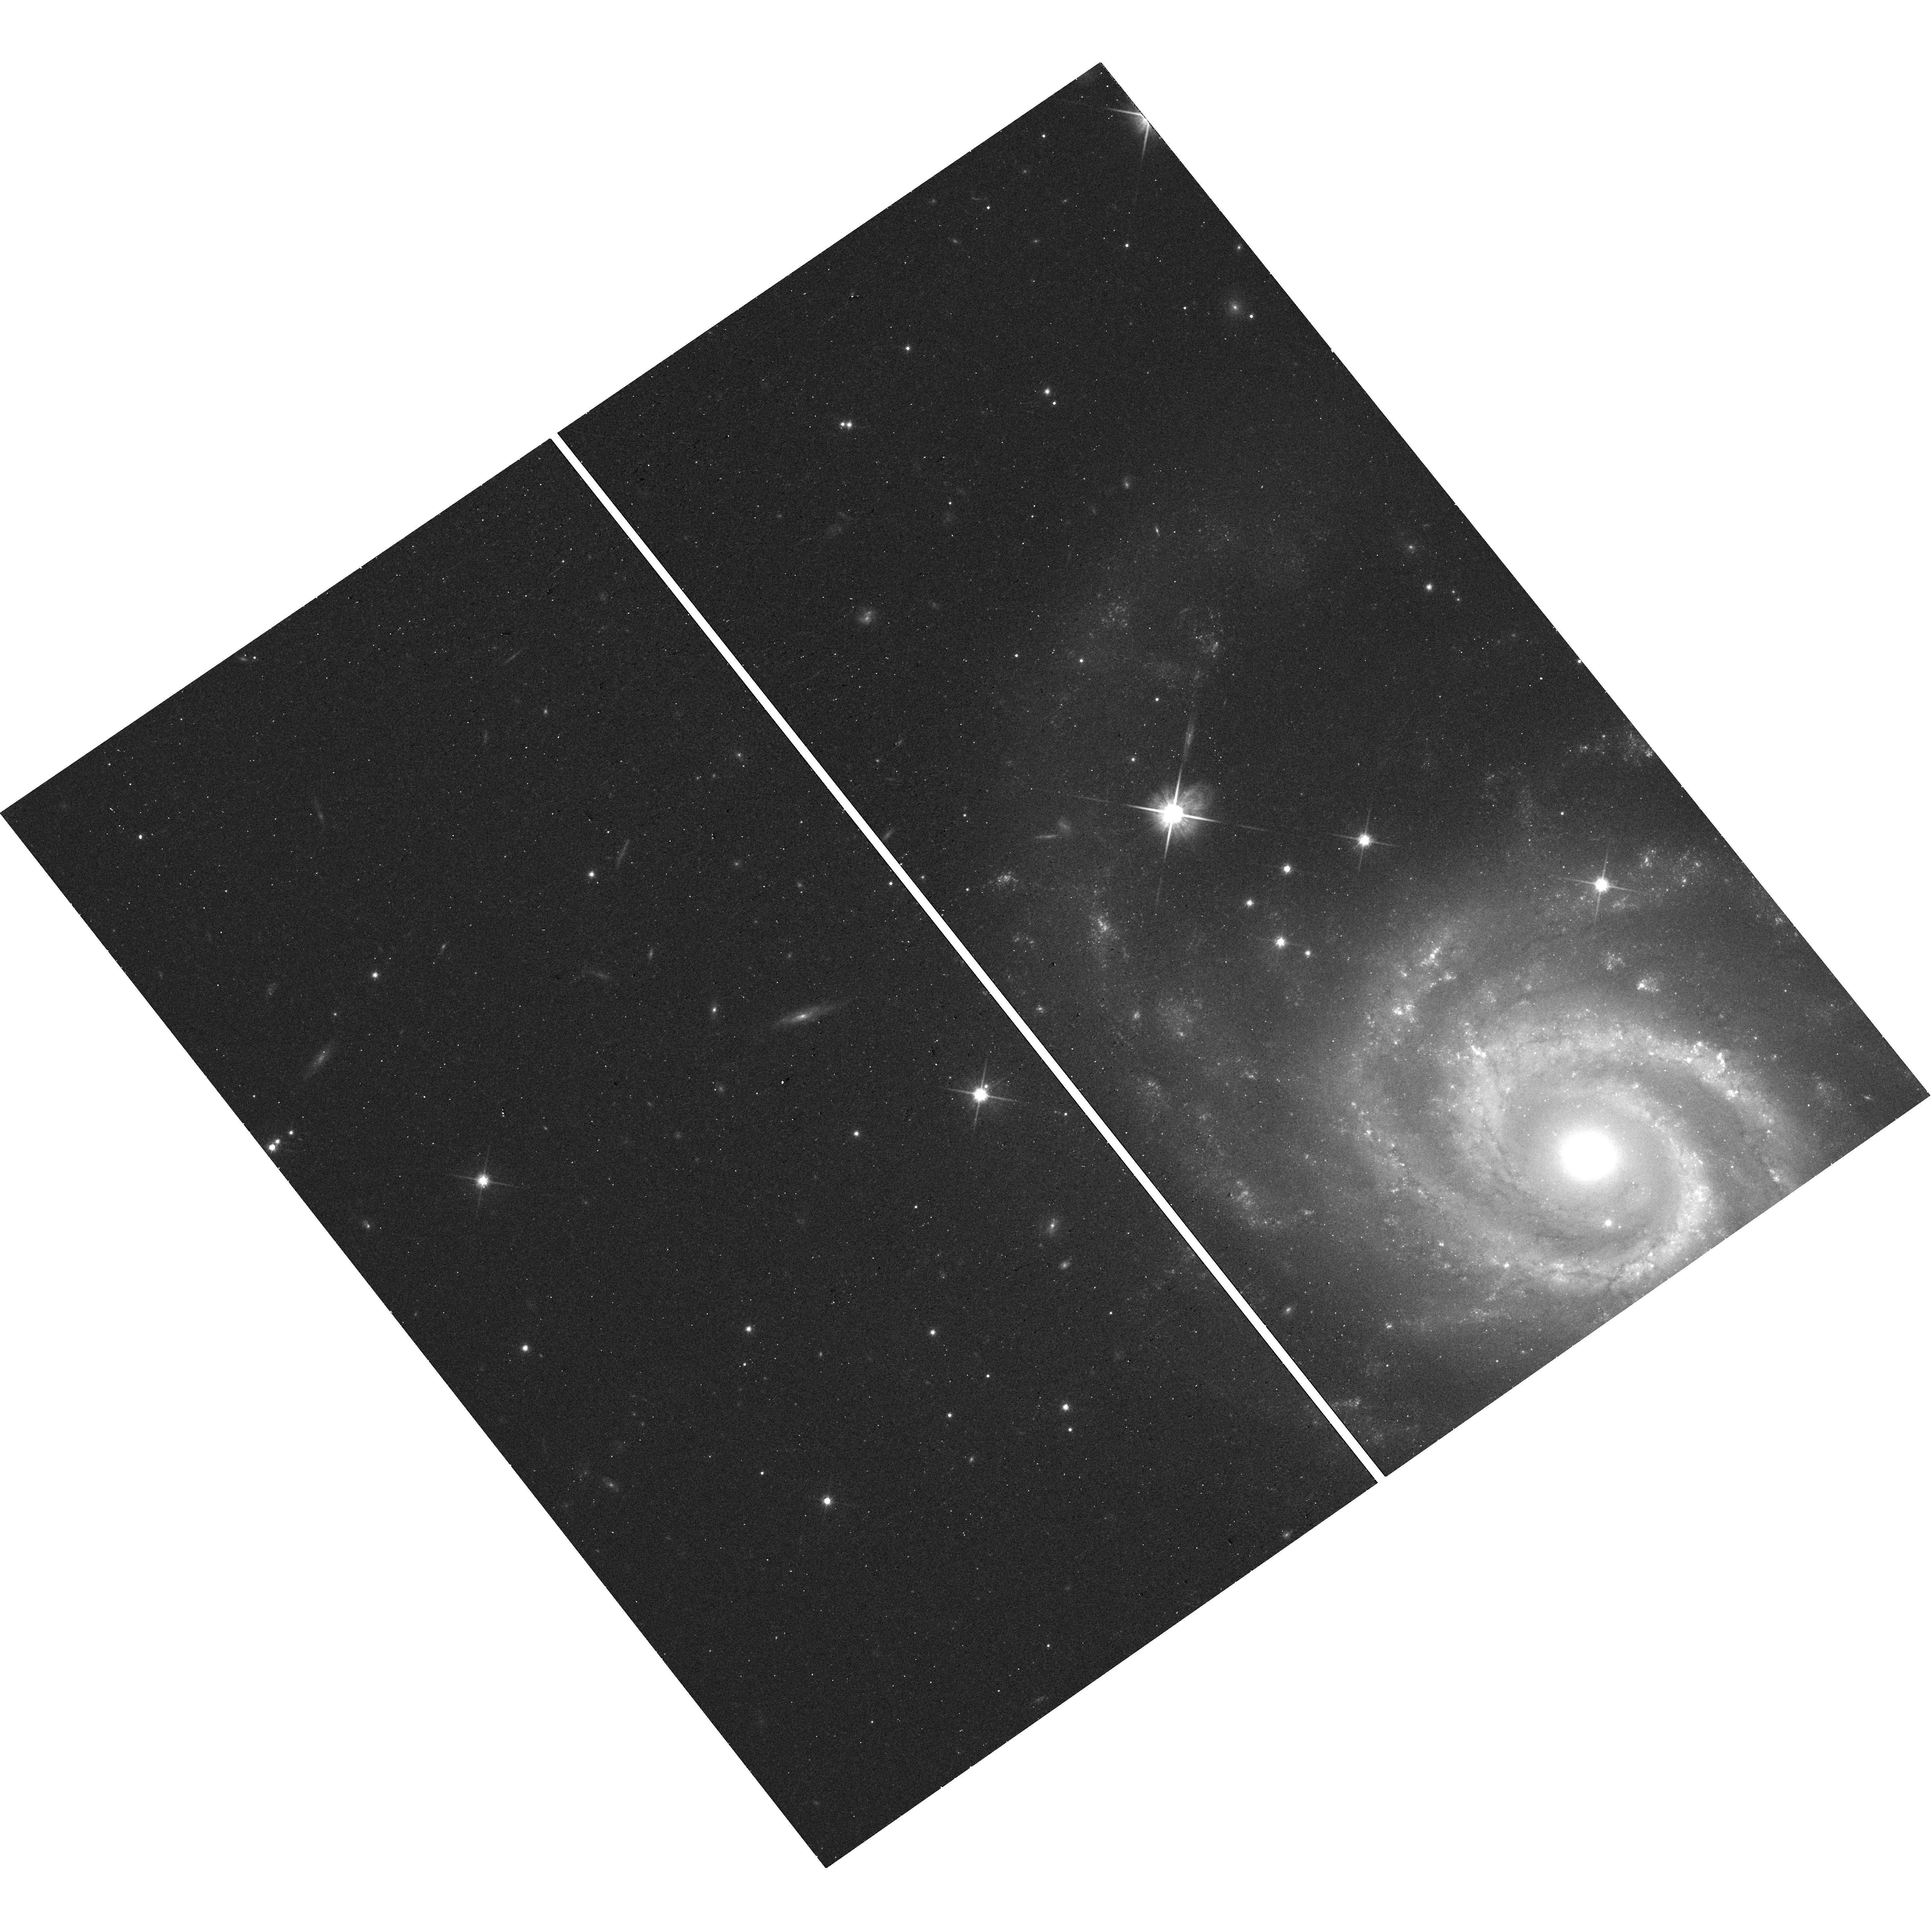
Target: SN2017GBB. Instrument: WFC3/UVIS. Filter: F814W. Exposure: 13 min. Observation ID: hst_16239_17_wfc3_uvis_f814w_ieec17

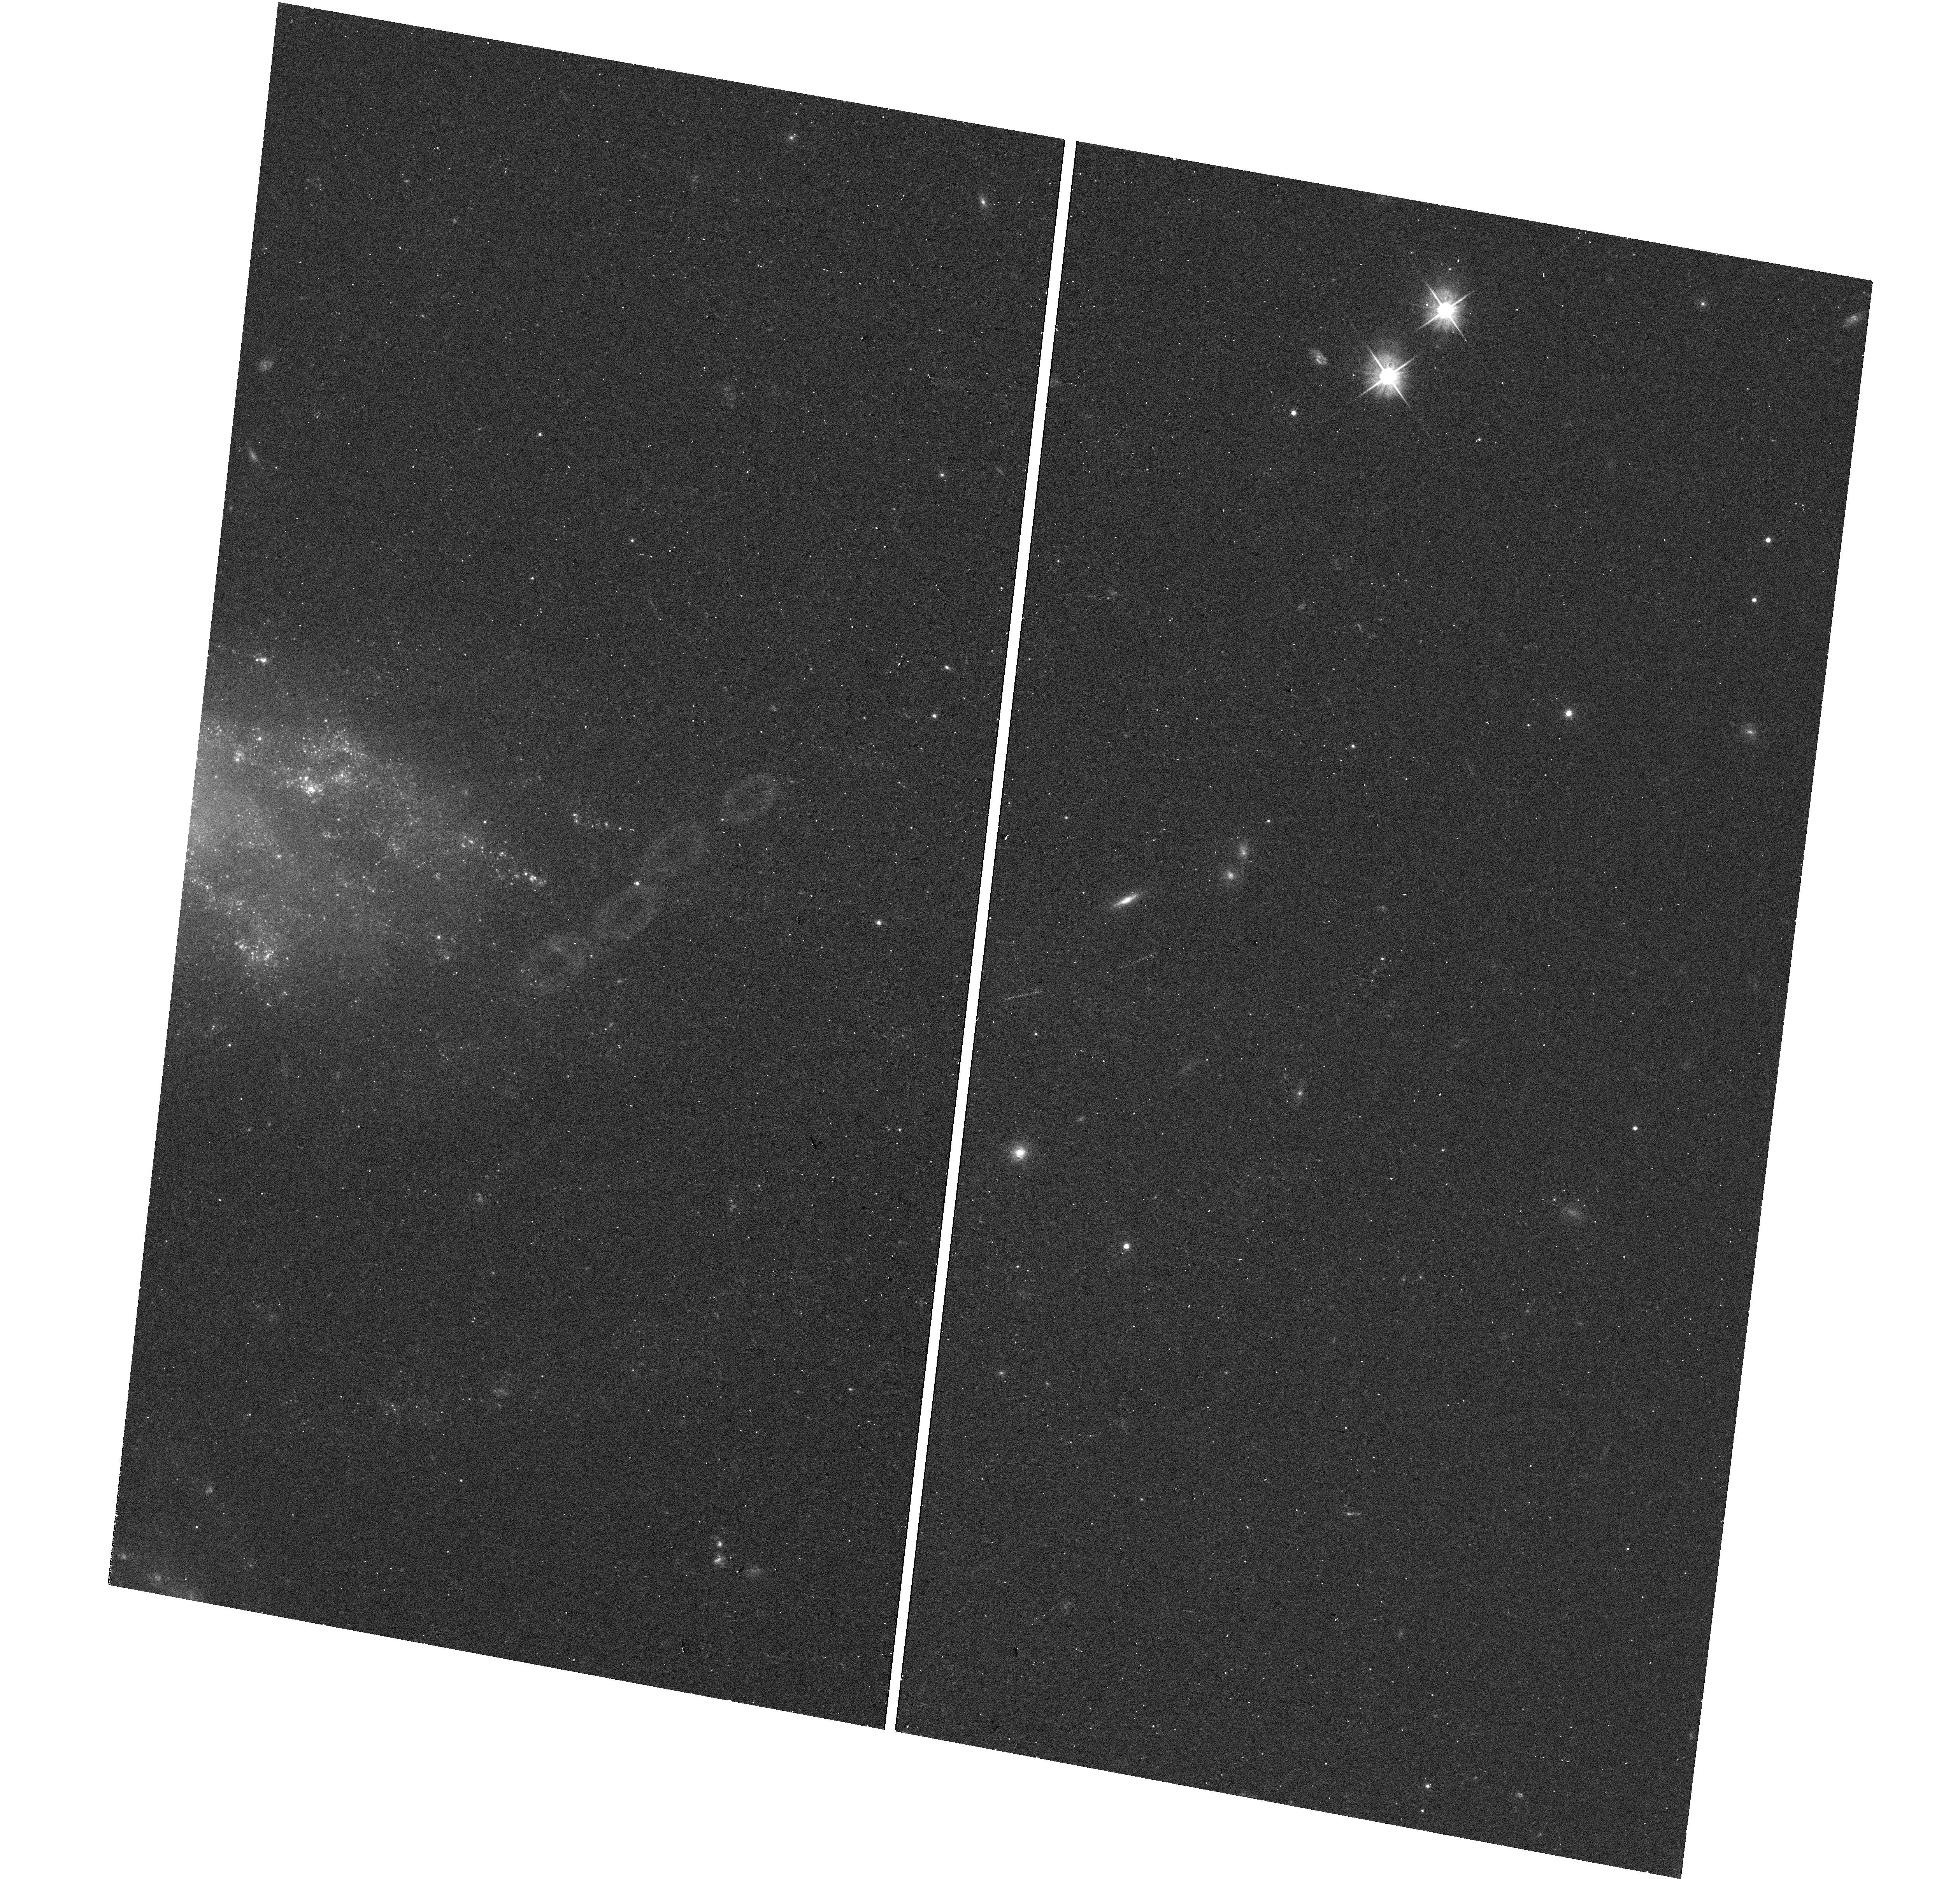
Target: SN2020MJM. Instrument: WFC3/UVIS. Filter: F555W. Exposure: 12 min. Observation ID: hst_16239_73_wfc3_uvis_f555w_ieec73

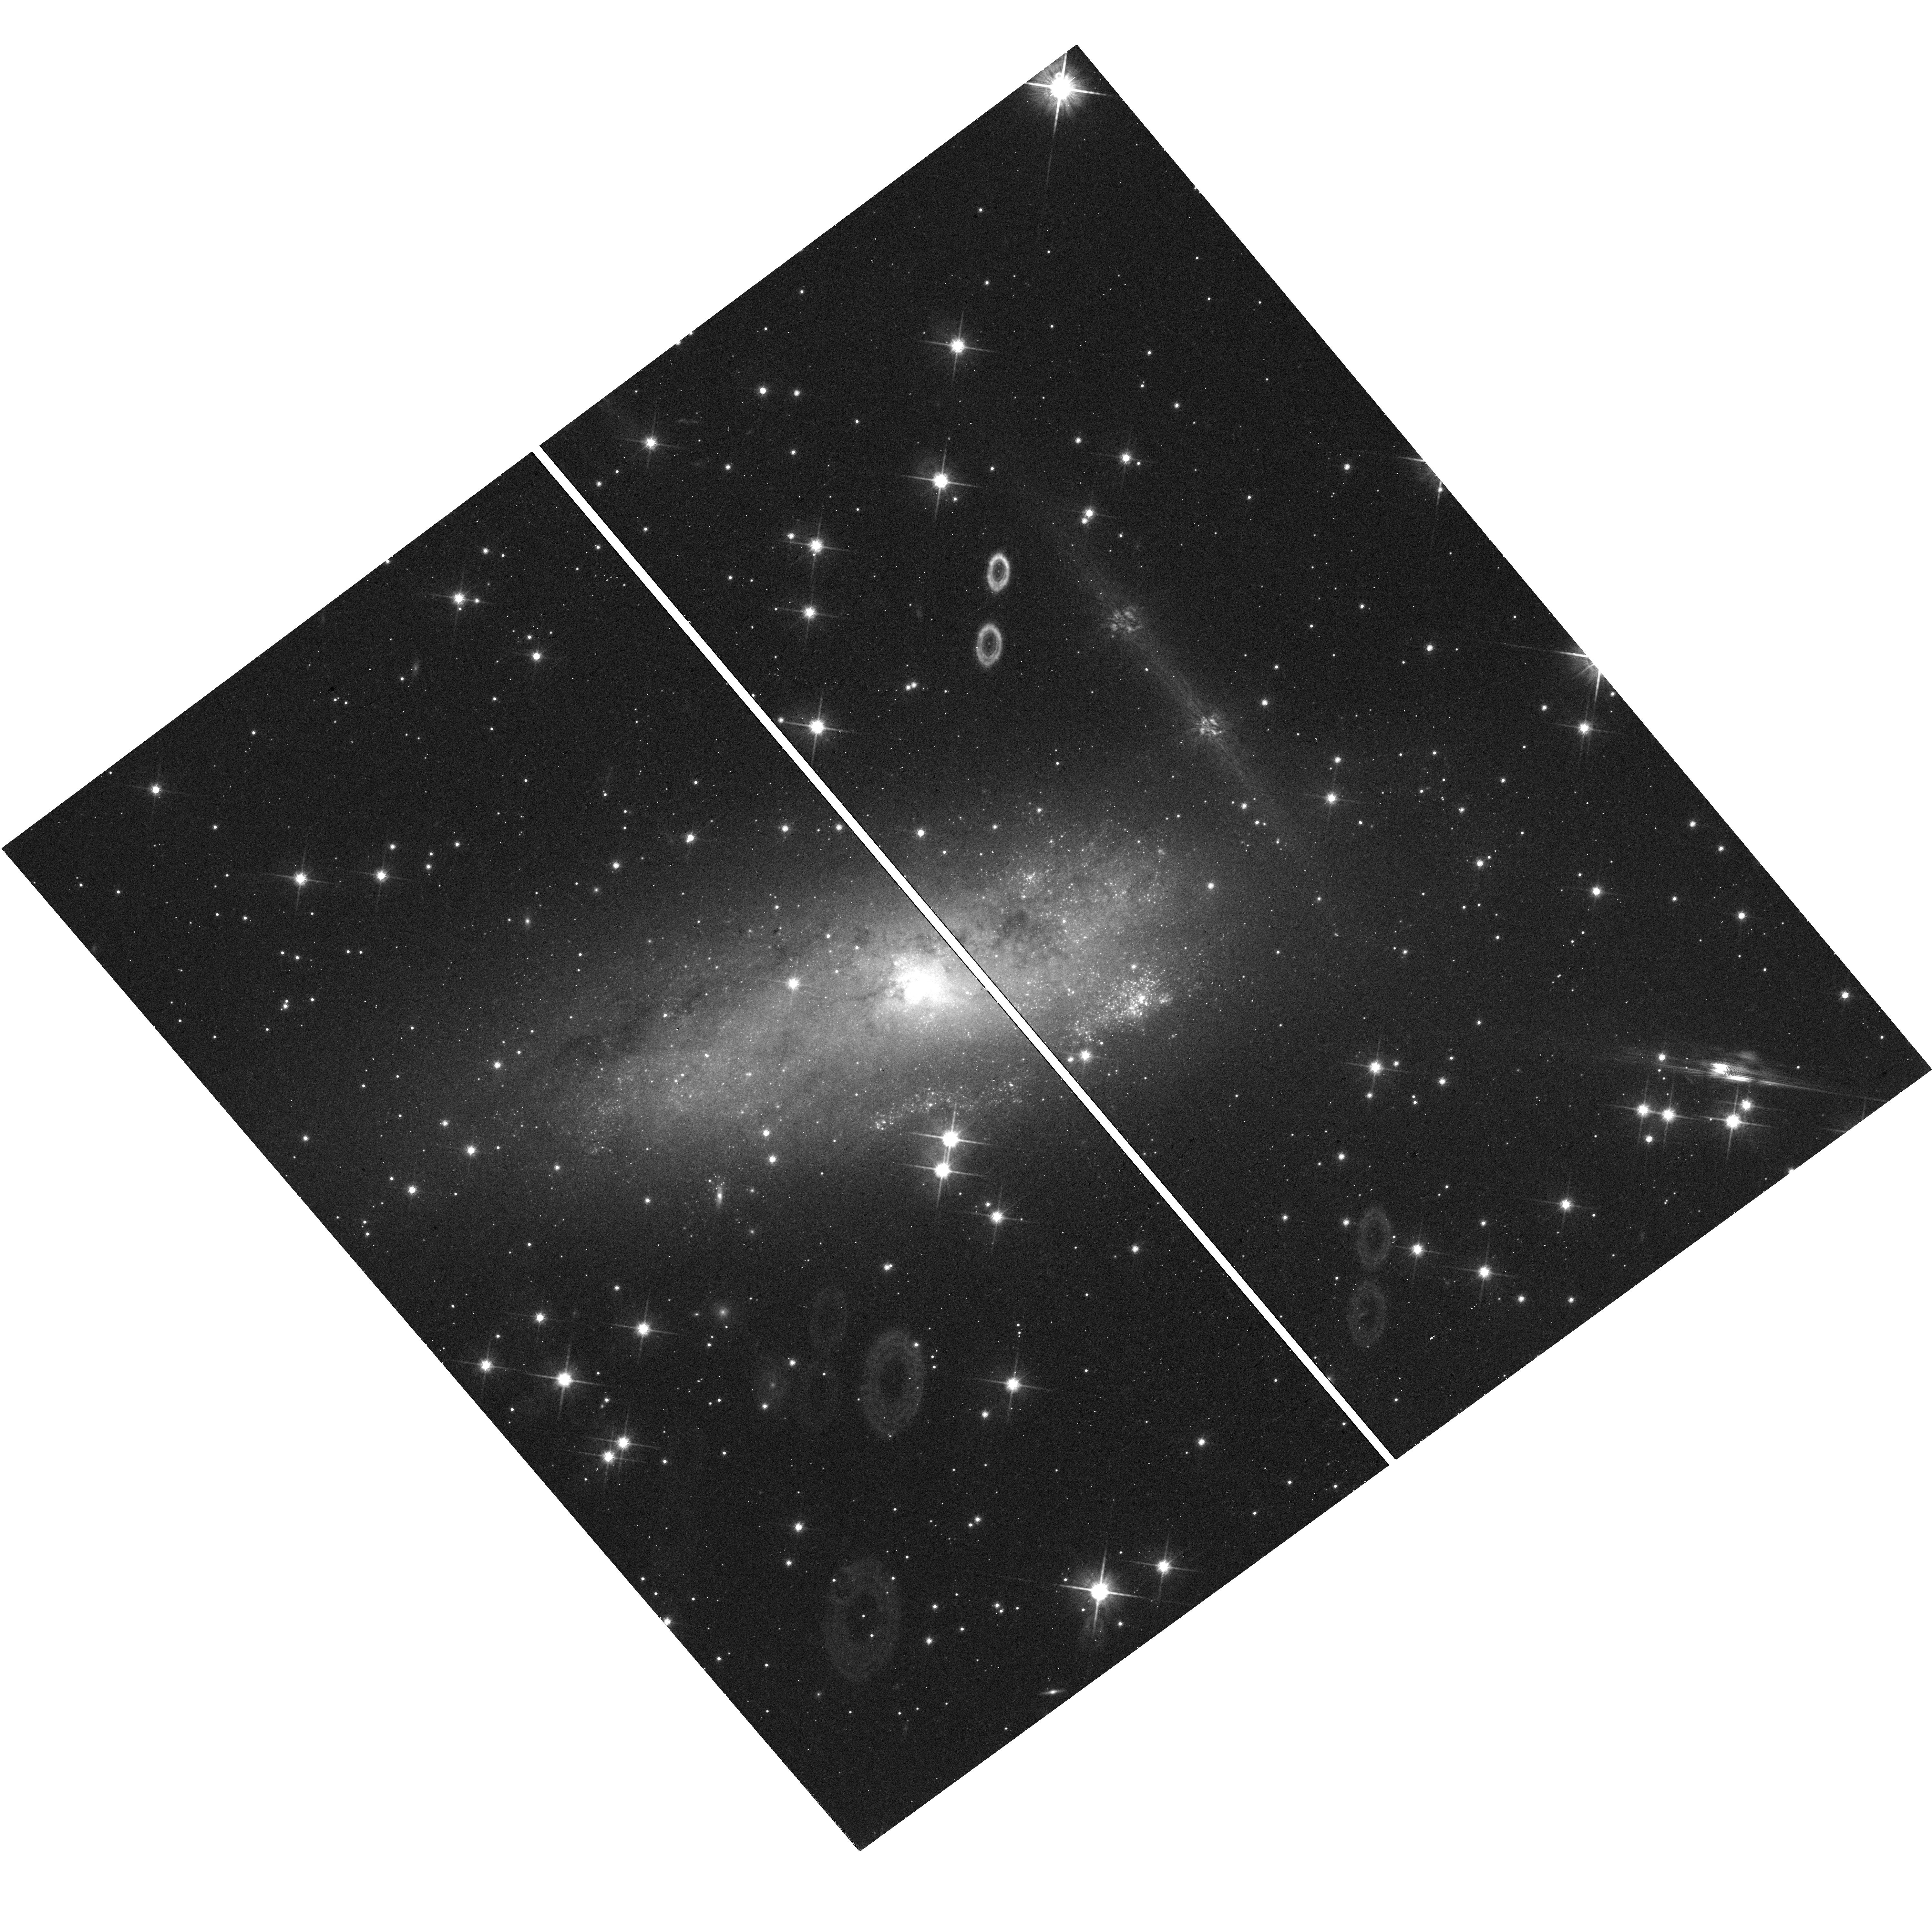
Target: SN2019EJJ. Instrument: WFC3/UVIS. Filter: F814W. Exposure: 13 min. Observation ID: hst_16239_52_wfc3_uvis_f814w_ieec52

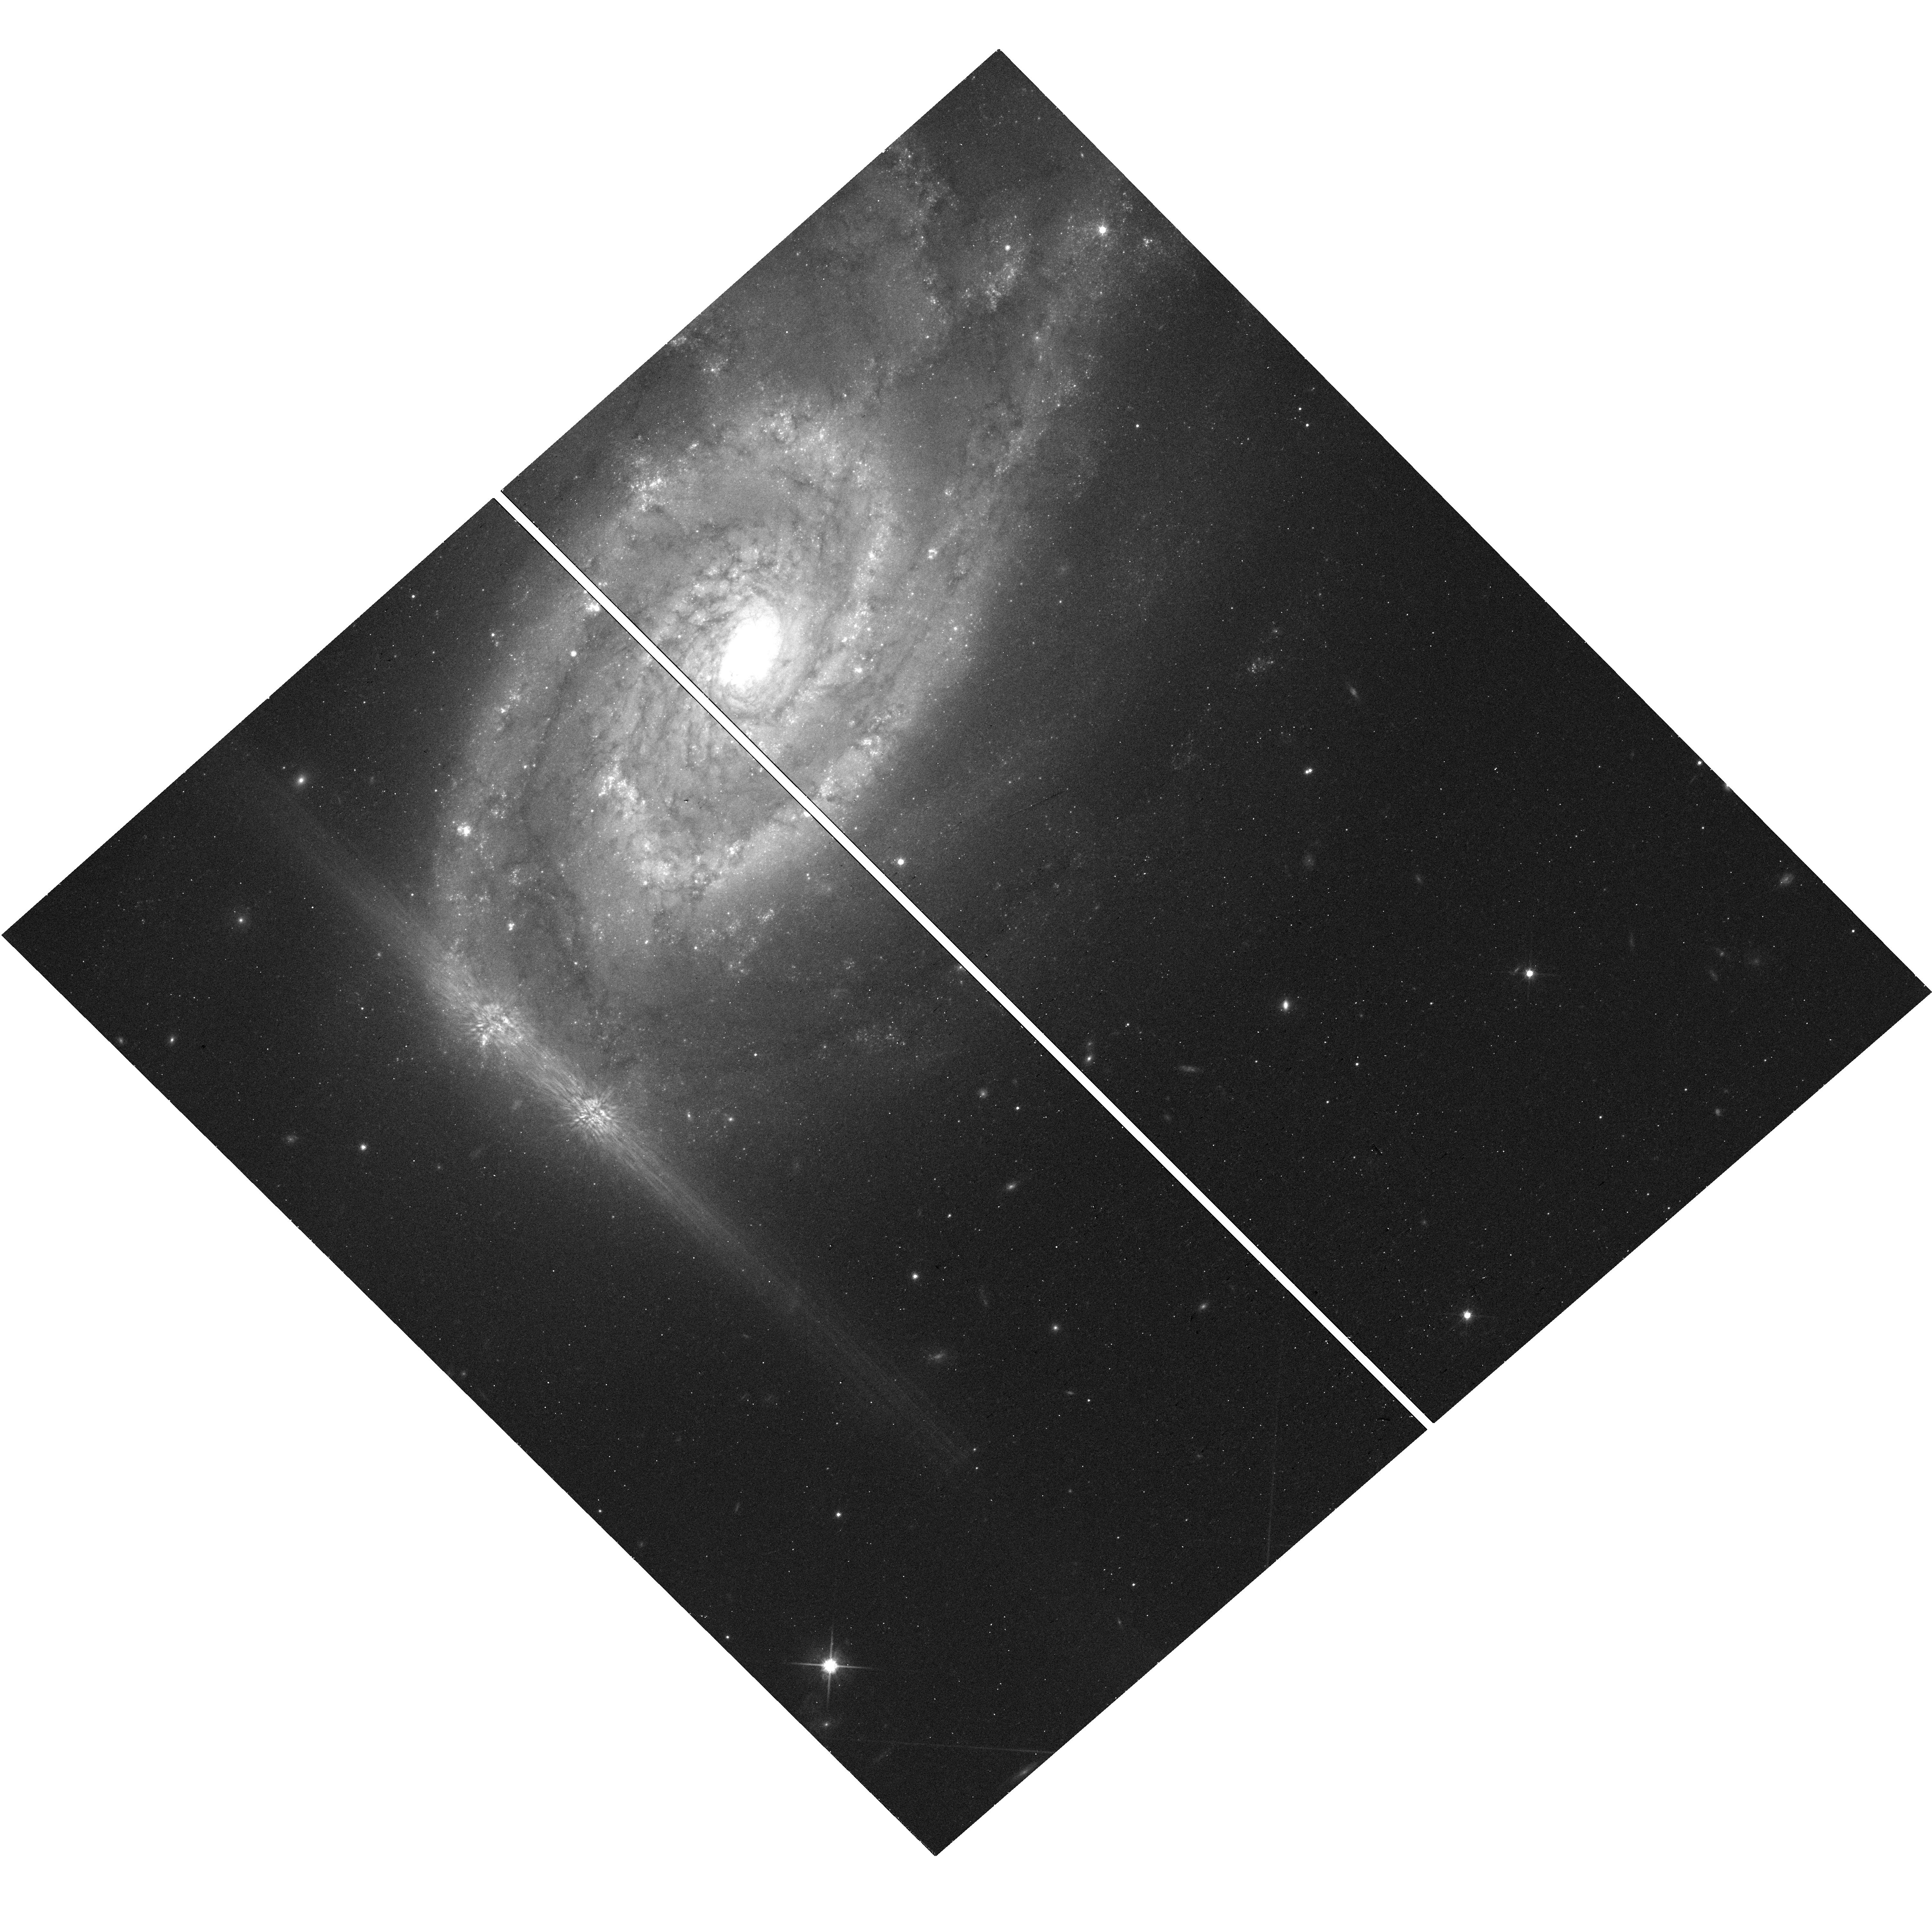
Target: SN2017ERP. Instrument: WFC3/UVIS. Filter: F814W. Exposure: 13 min. Observation ID: hst_16239_67_wfc3_uvis_f814w_ieec67

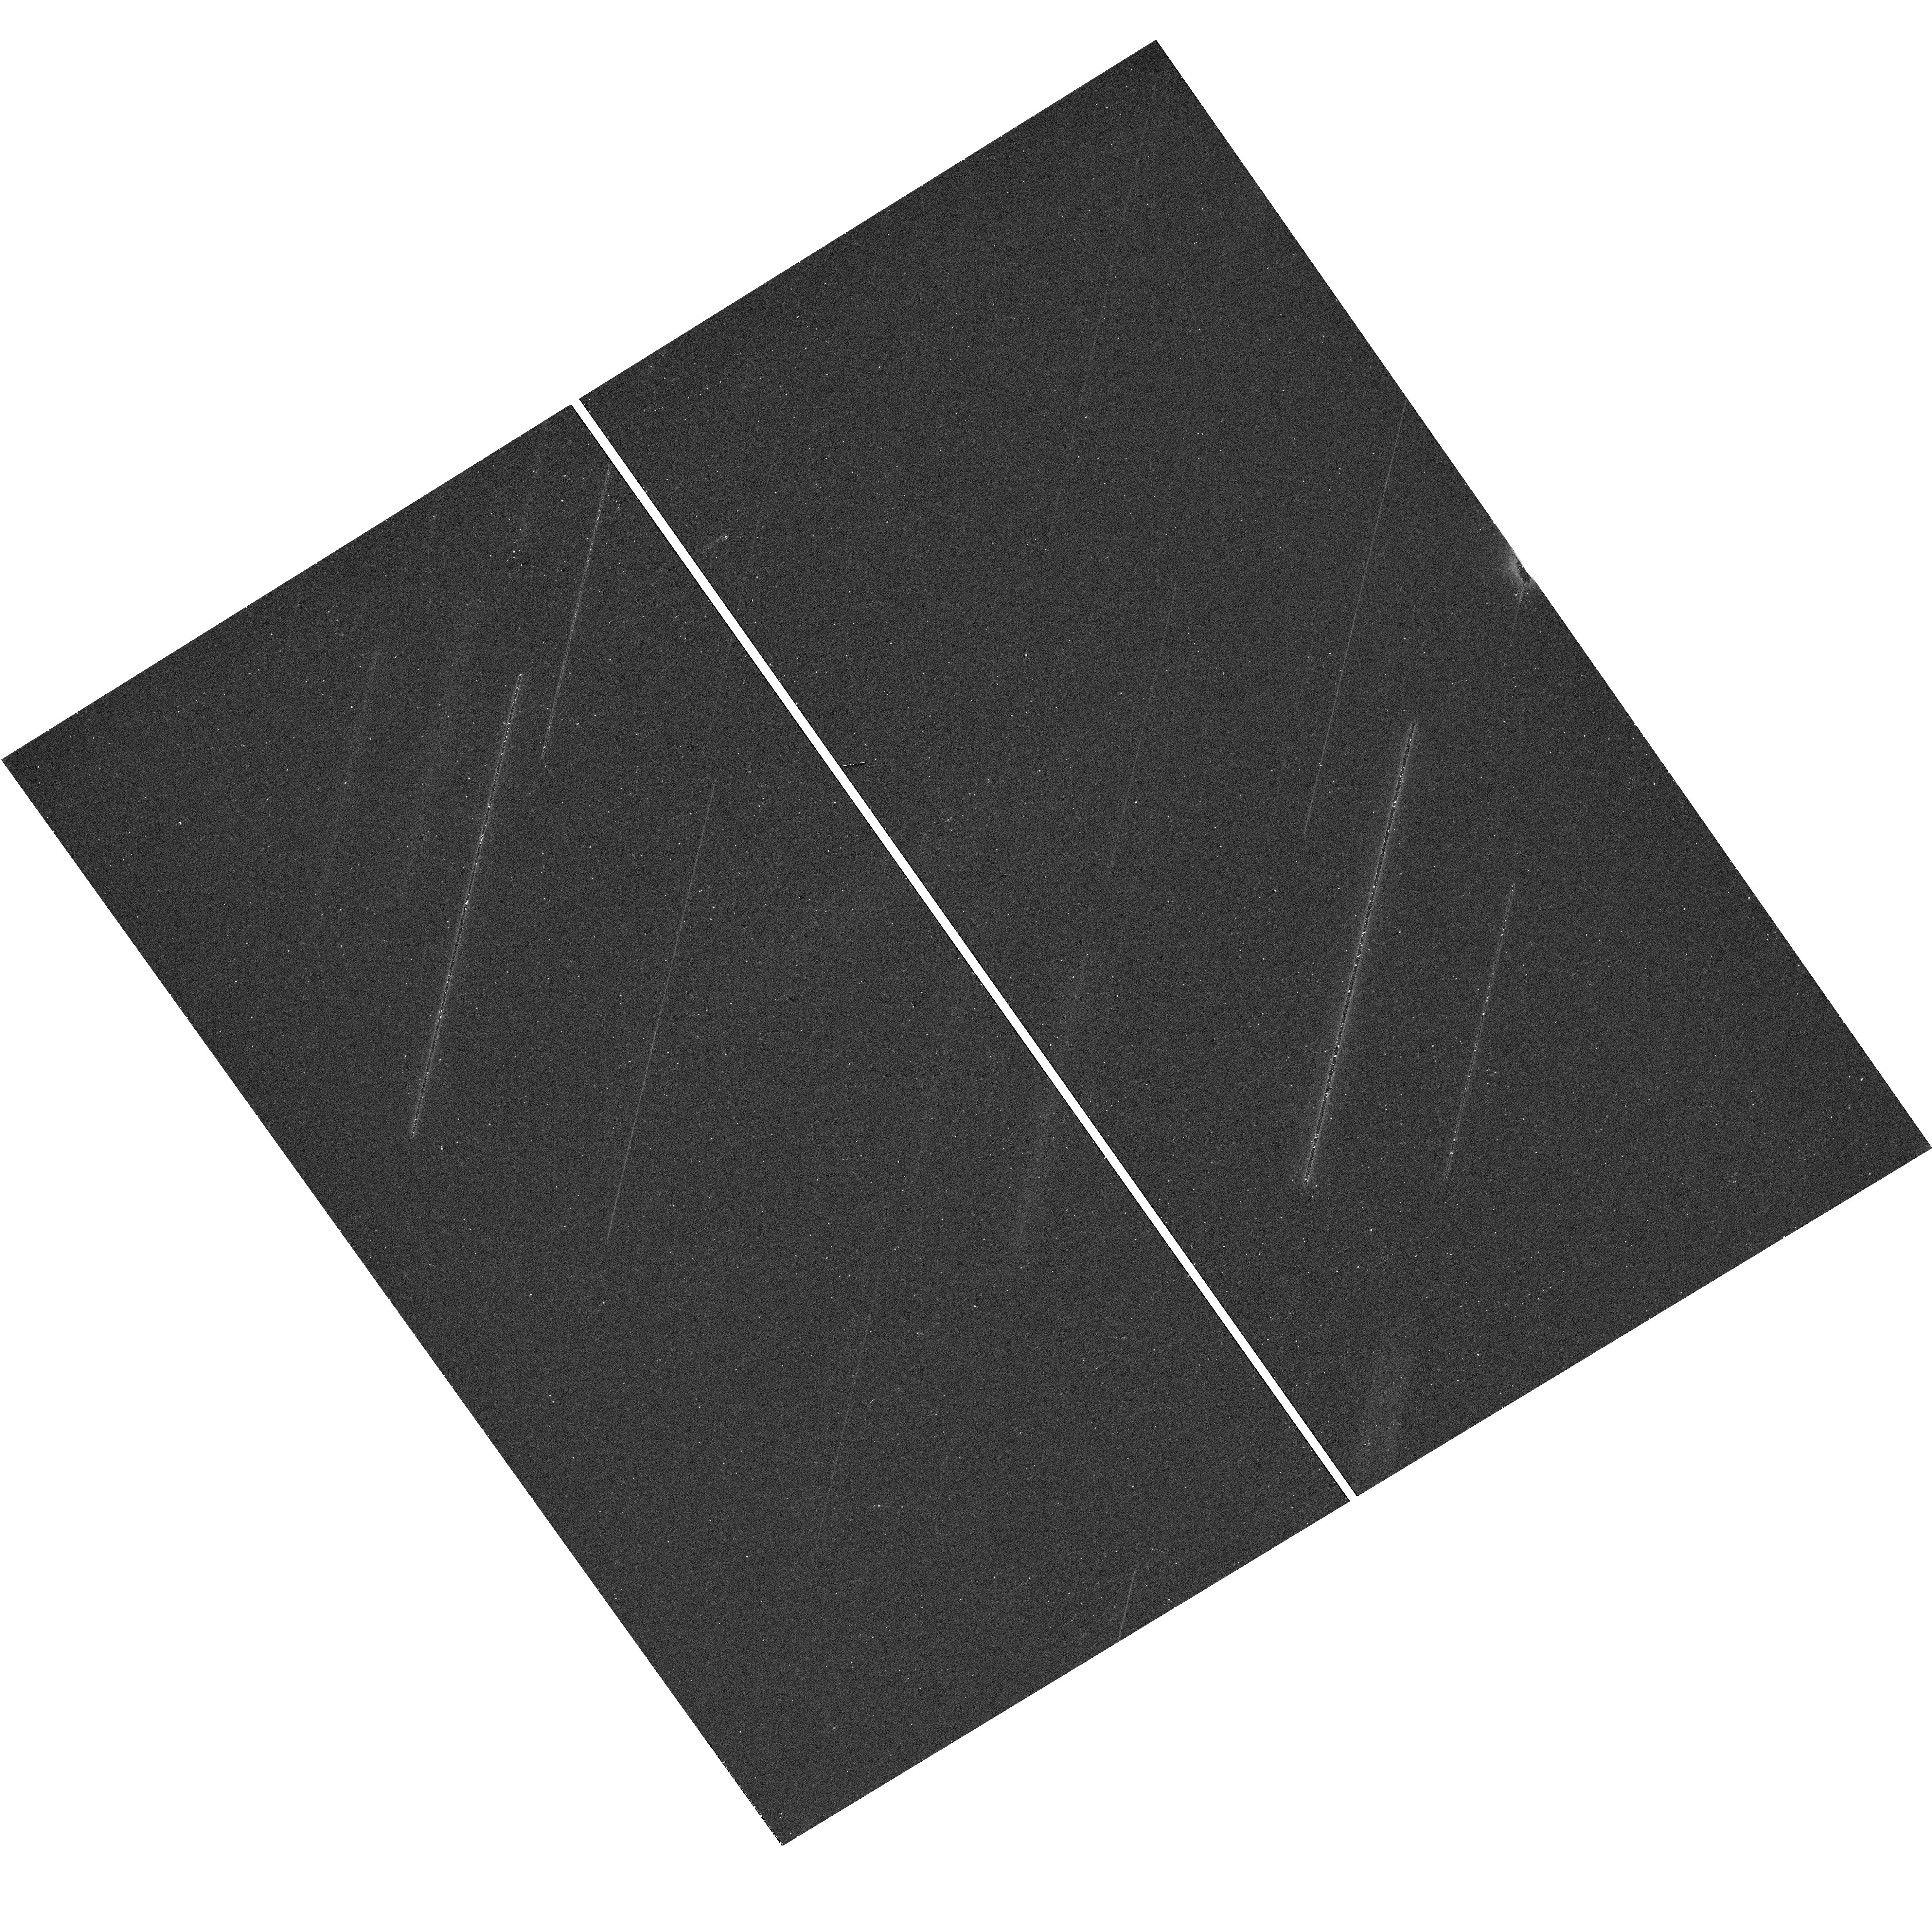
Target: SN2020ZBV. Instrument: WFC3/UVIS. Filter: F555W. Exposure: 12 min. Observation ID: hst_16239_08_wfc3_uvis_f555w_ieec08

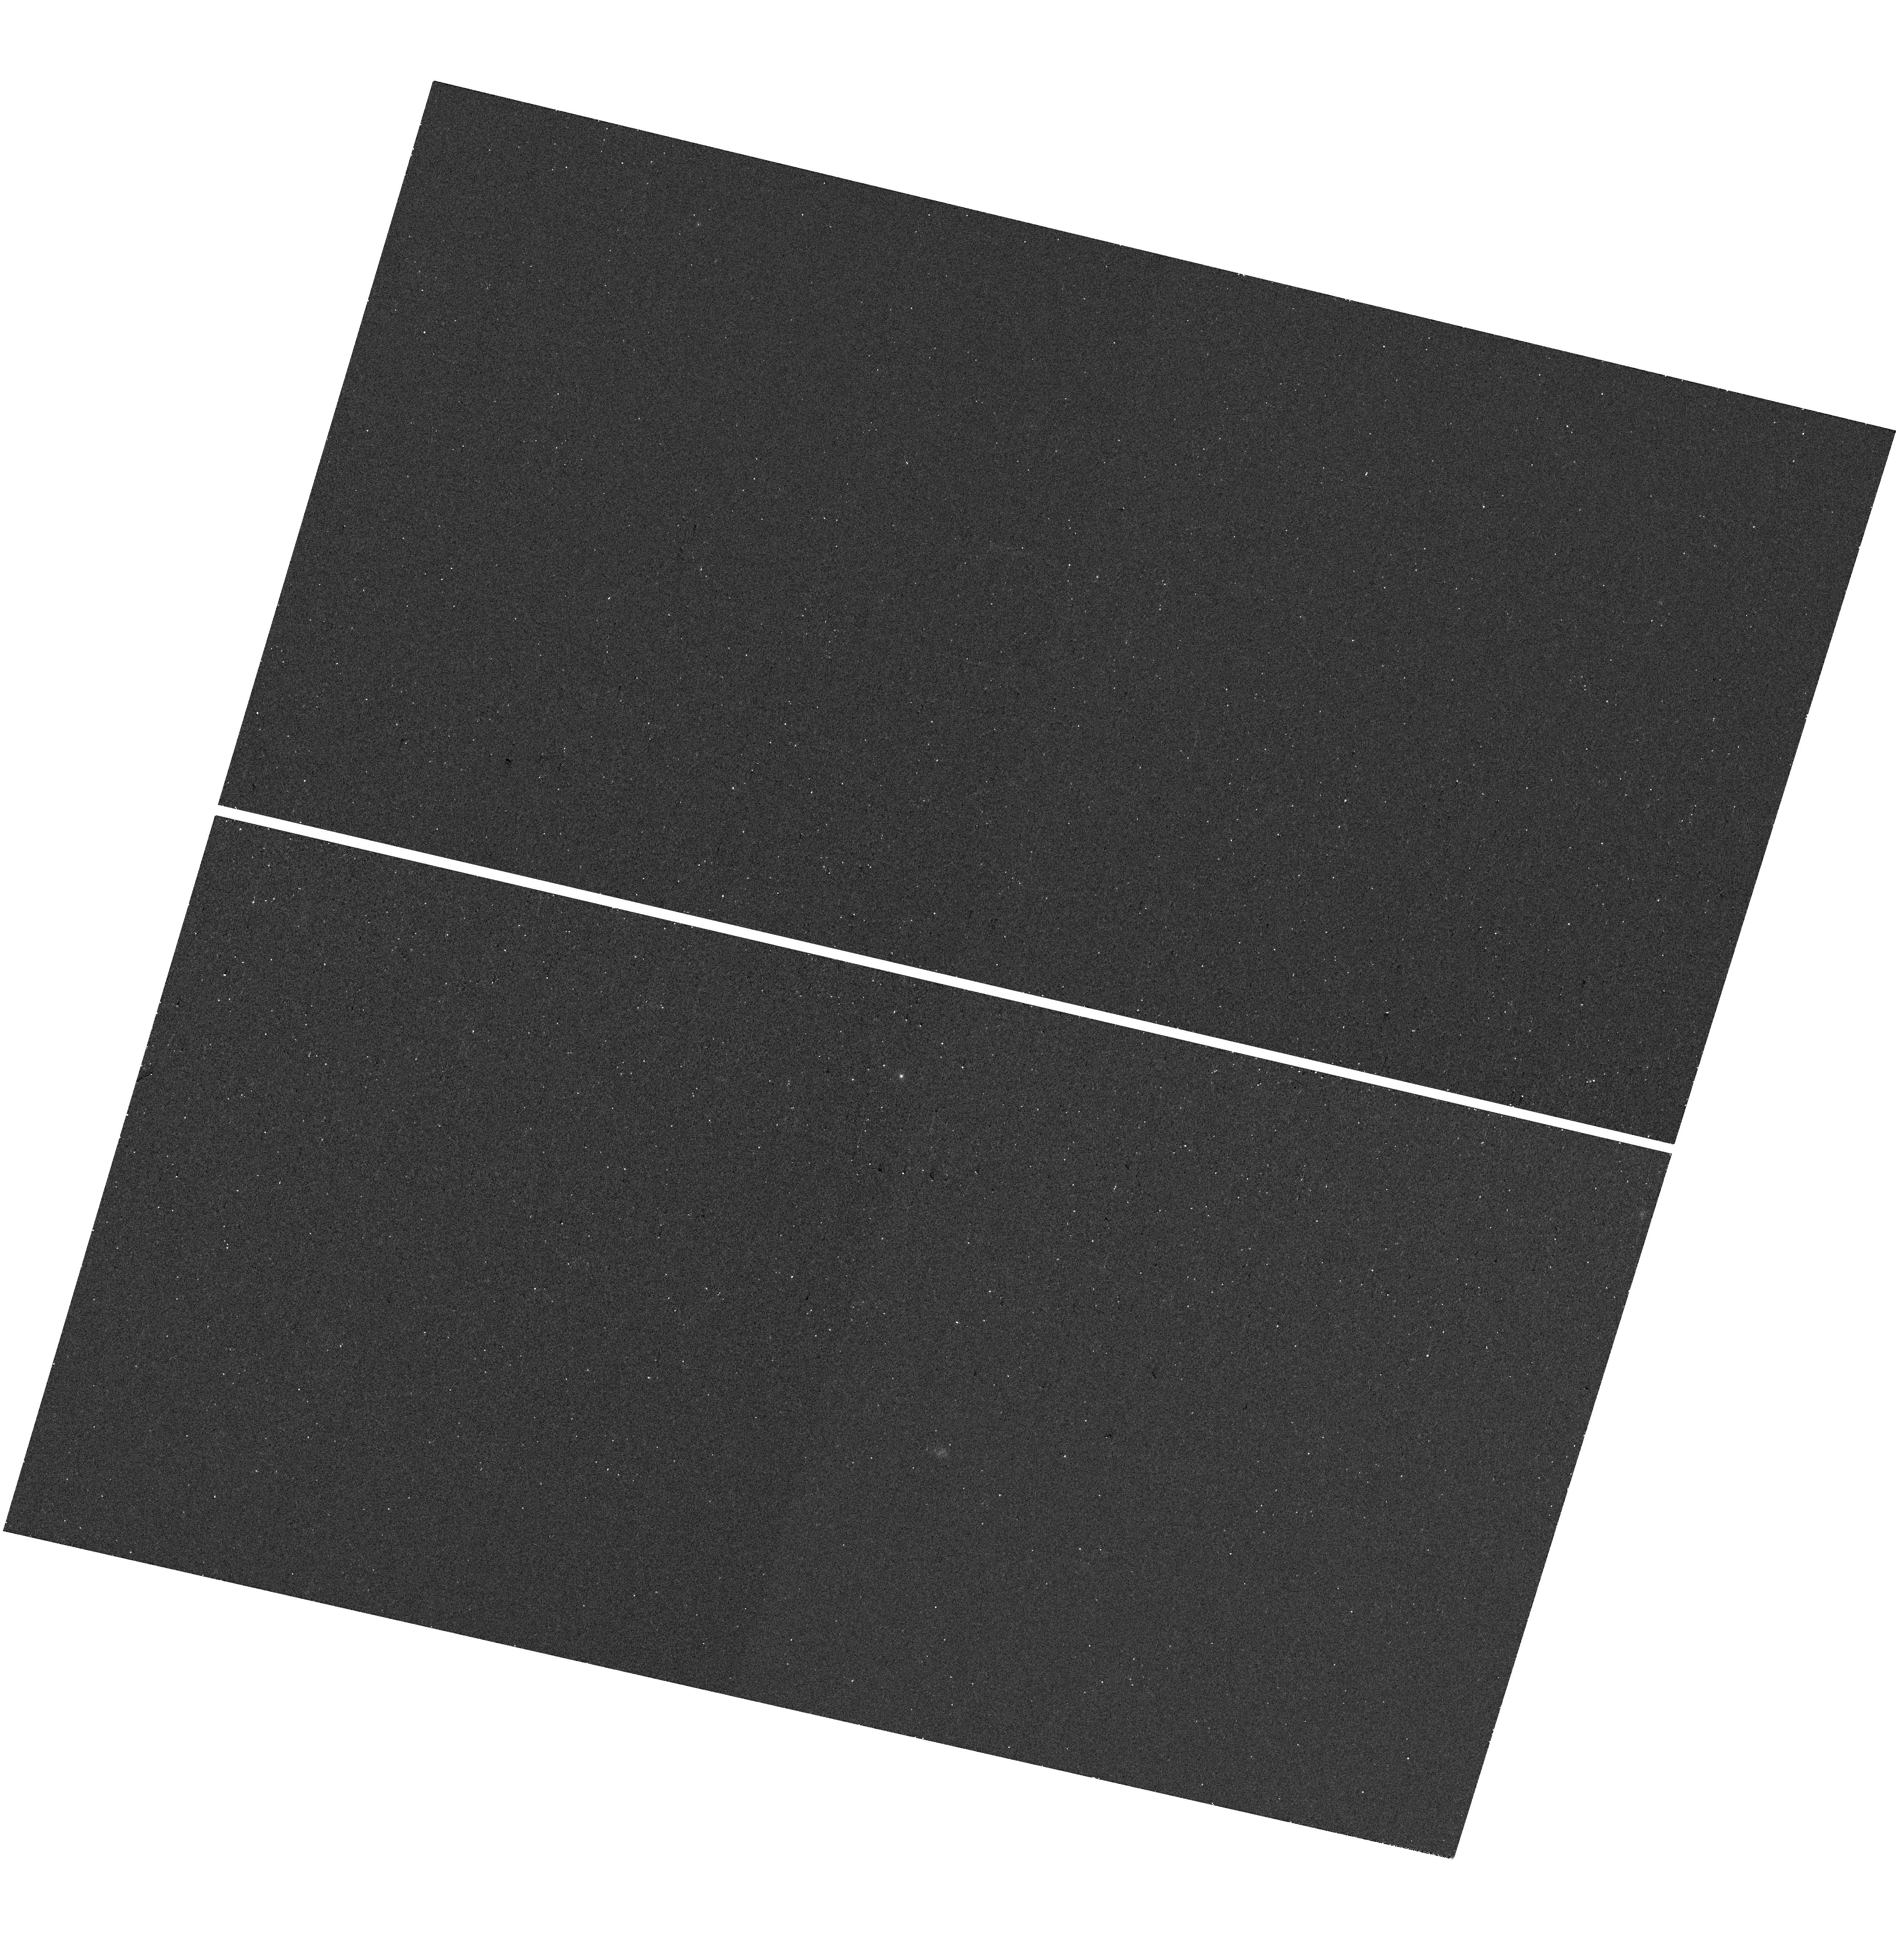
Target: AT2018HYZ. Instrument: WFC3/UVIS. Filter: F275W. Exposure: 12 min. Observation ID: hst_16239_85_wfc3_uvis_f275w_ieec85

Snapshot Observations of Nearby, Recent Supernovae and Their Environments (PI: Foley, Ryan)

Supernovae and other stellar explosions (SNe) play key roles in galaxy formation and enrichment. Marking a stellar death, they are critical to understanding stellar evolution. Cosmologists use SNe to measure the Universe's expansion. Some SNe produce neutron stars and black holes. For these reasons and many others, including interesting physics of the explosions themselves, understanding the progenitors and explosions of all variety of SNe is of great importance to astrophysics. Late-time (>200 days after explosion) HST observations of SNe measure the amount of radioactive material generated in the explosion and probe the circumstellar environments of the progenitor systems at radii inaccesible through other means. These same images can be used to examine the SN environment, and from nearby stars, we can constrain the progenitor star's age. For SNe Ia, we can determine if the progenitor system originated in a globular cluster, which through dynamical processes should overproduce SNe Ia relative to the field. These observations will also precisely determine the SN position, allowing future observations to search for companion stars. Finally, for SNe Iax, which are thought to not disrupt their white dwarf progenitor stars, we can detect the surviving star when leftover radioactive material forces it to the Eddington limit. We have assembled a sample of ~100 recent, well-observed SNe, that are sufficiently close that this science can be done with short HST exposures. Combined with the statistical nature of these studies, this program is perfectly matched to snapshot observations.